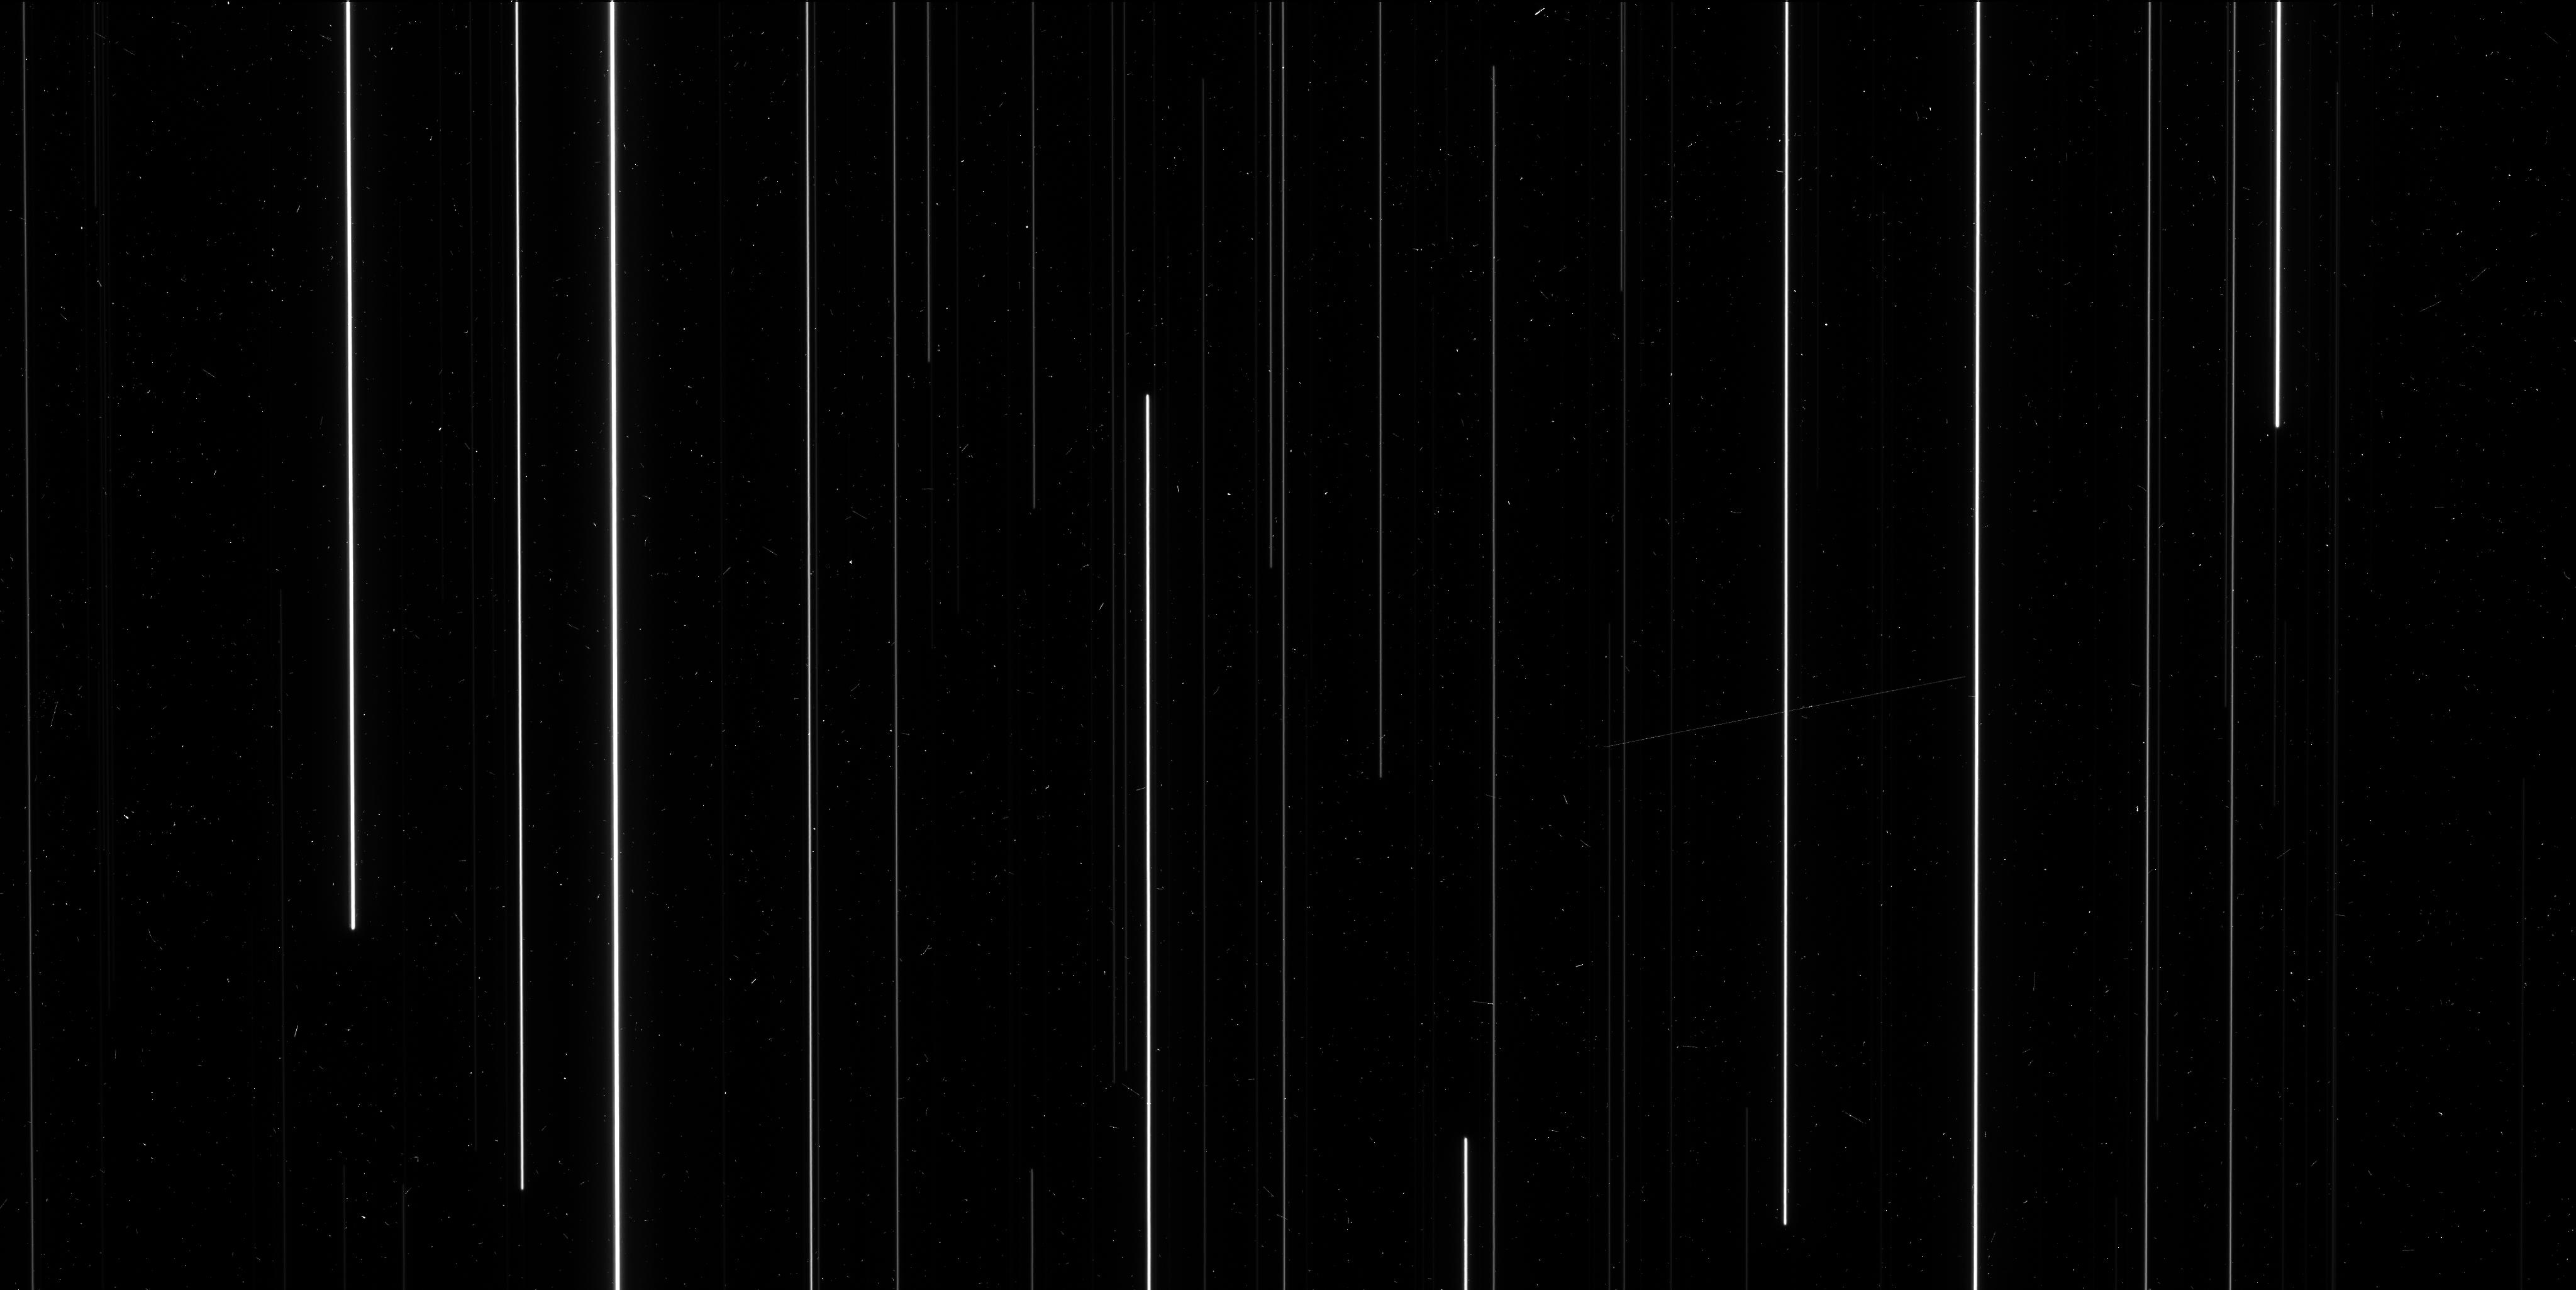
Target: M-35
Instrument: WFC3/UVIS
Filter: F606W
Exposure: 6 min
Observation ID: icgz03lds

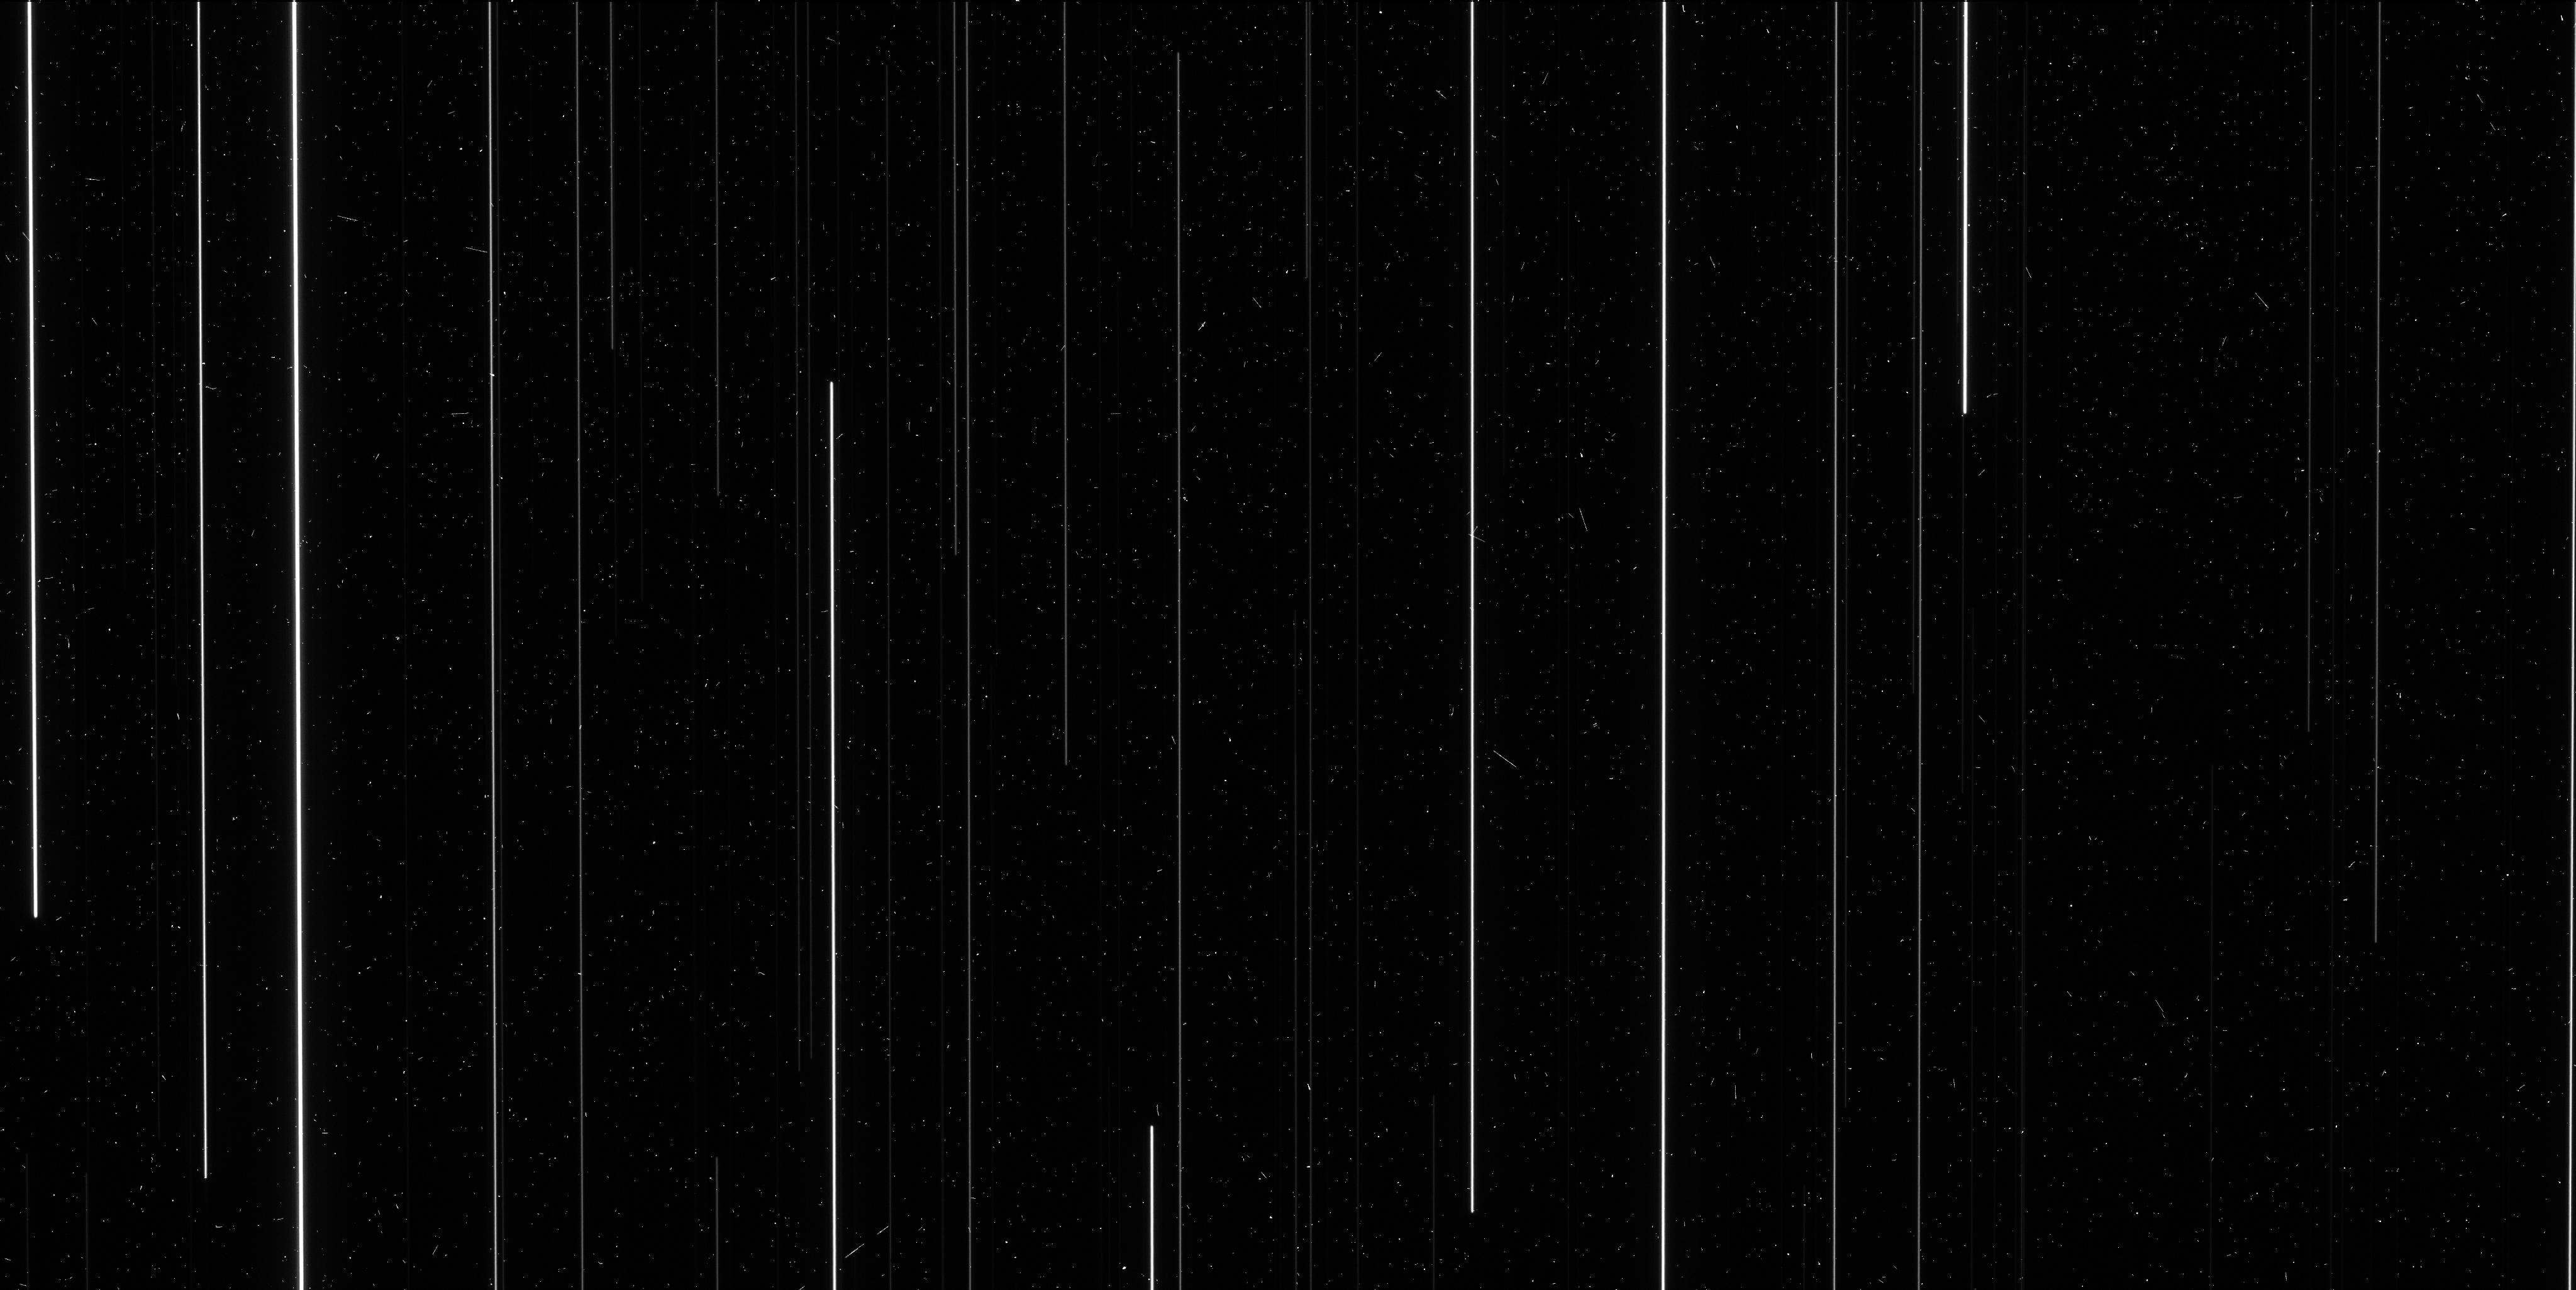
Target: M-35
Instrument: WFC3/UVIS
Filter: F621M
Exposure: 6 min
Observation ID: icgza2j9q

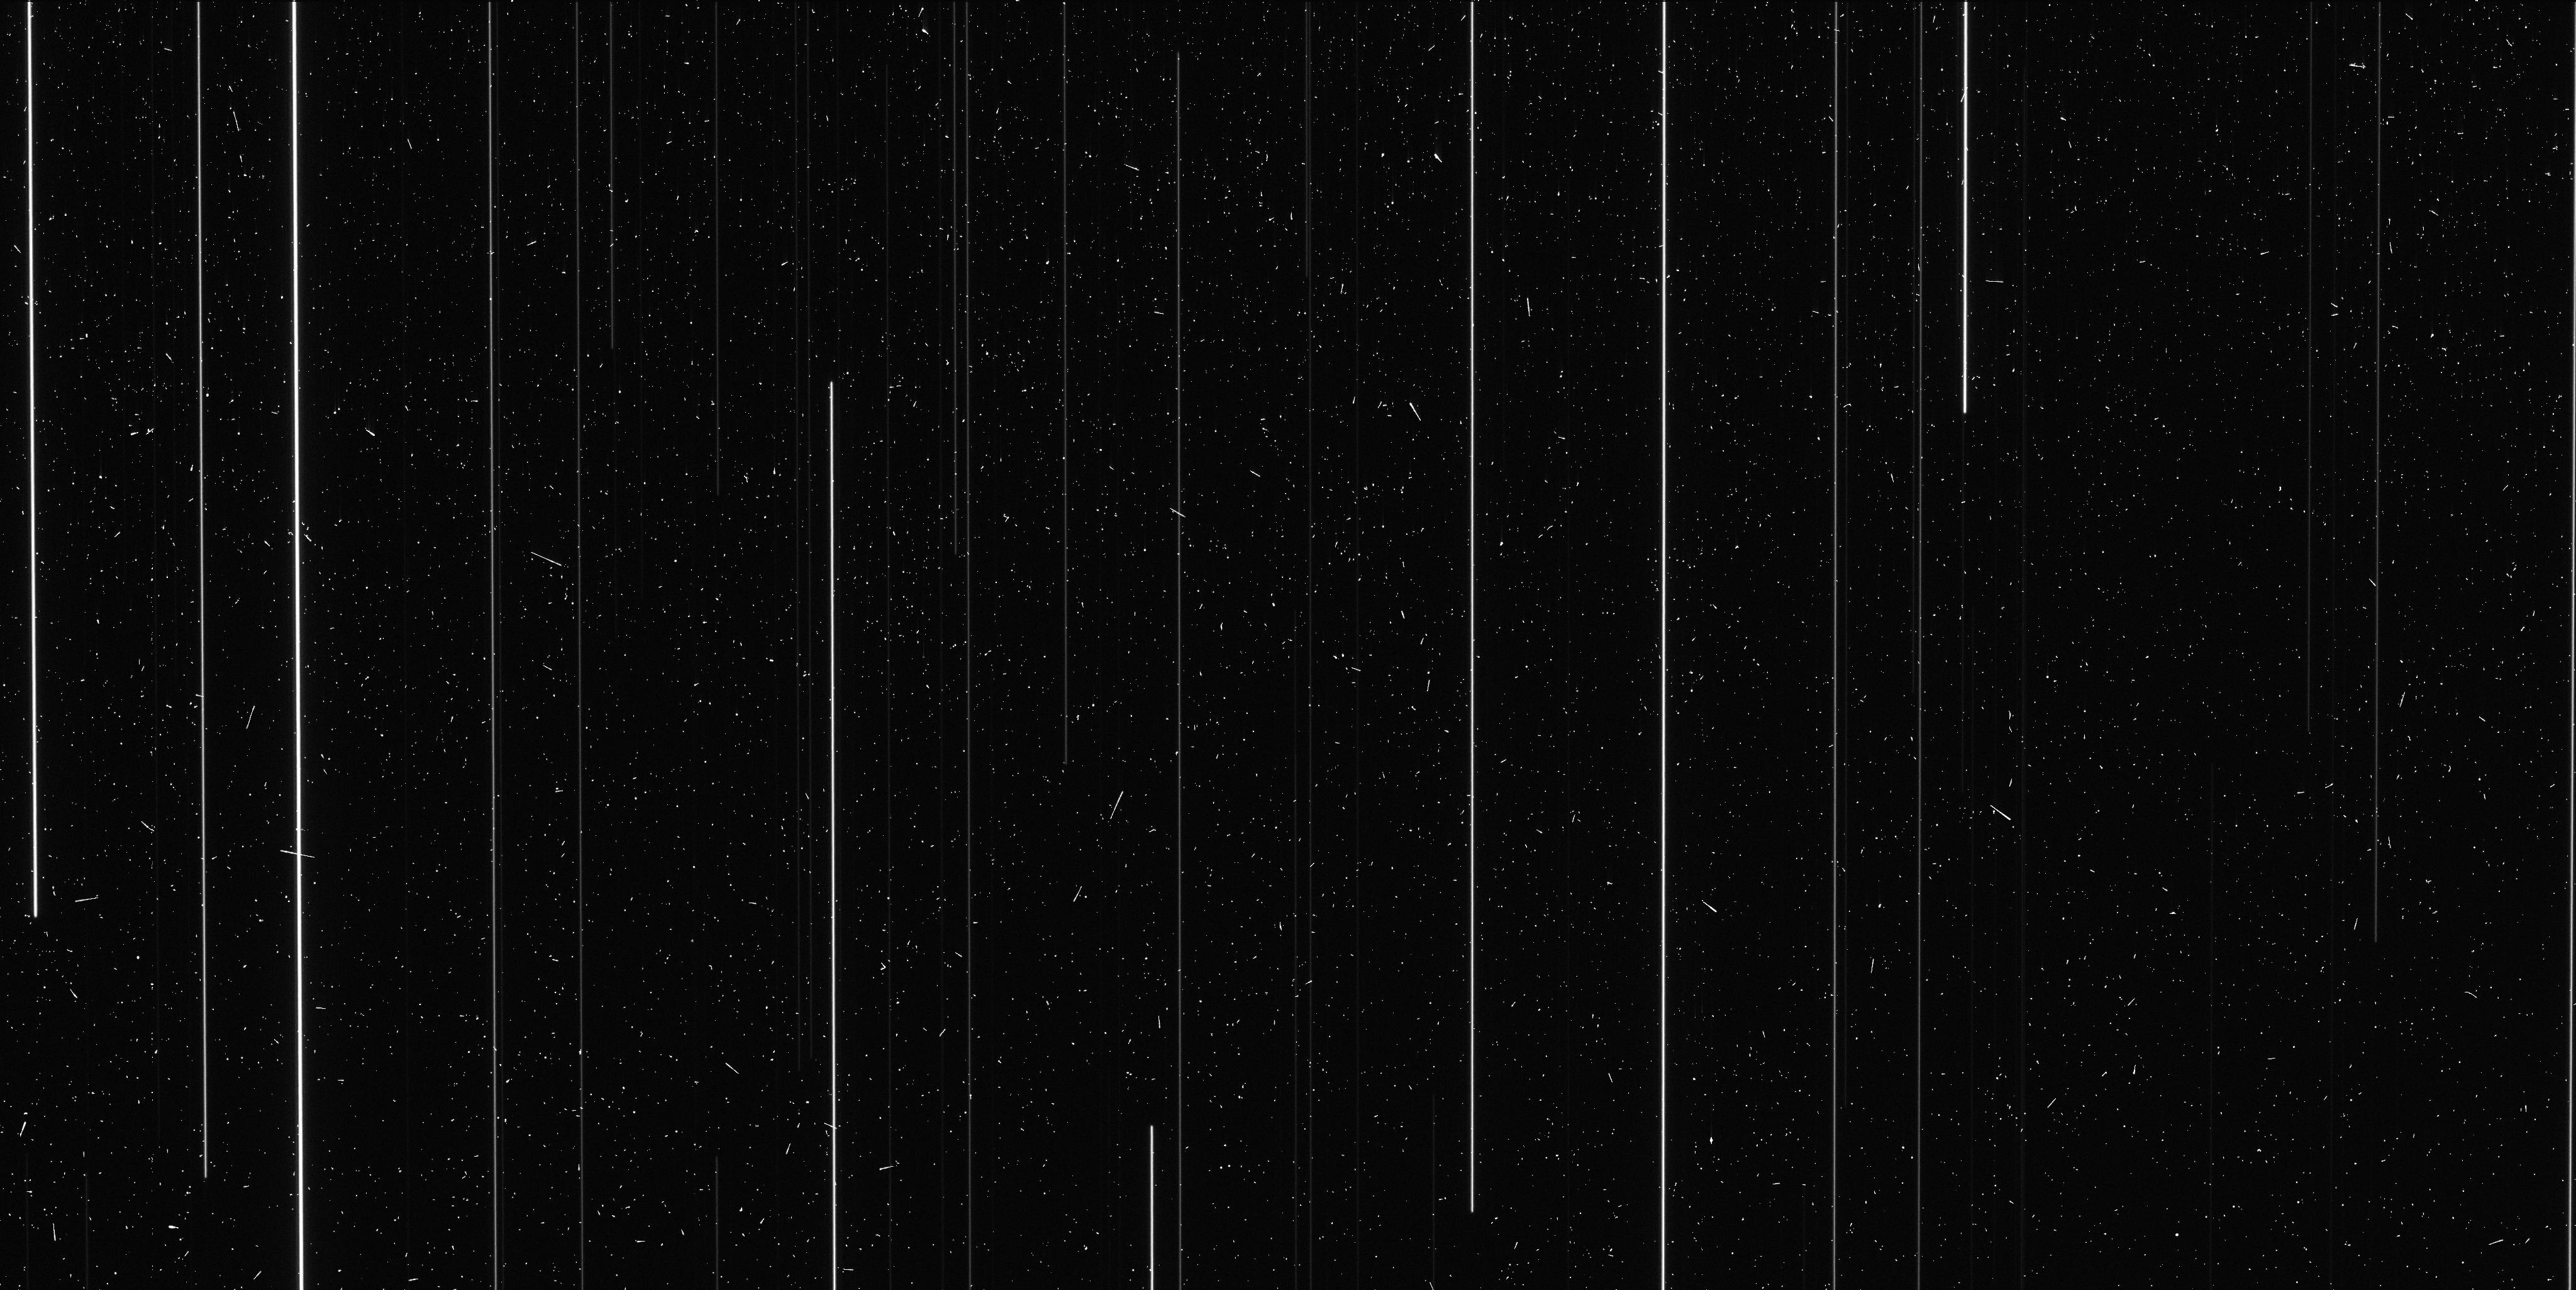
Target: M-35
Instrument: WFC3/UVIS
Filter: F673N
Exposure: 6 min
Observation ID: icgza2jdq

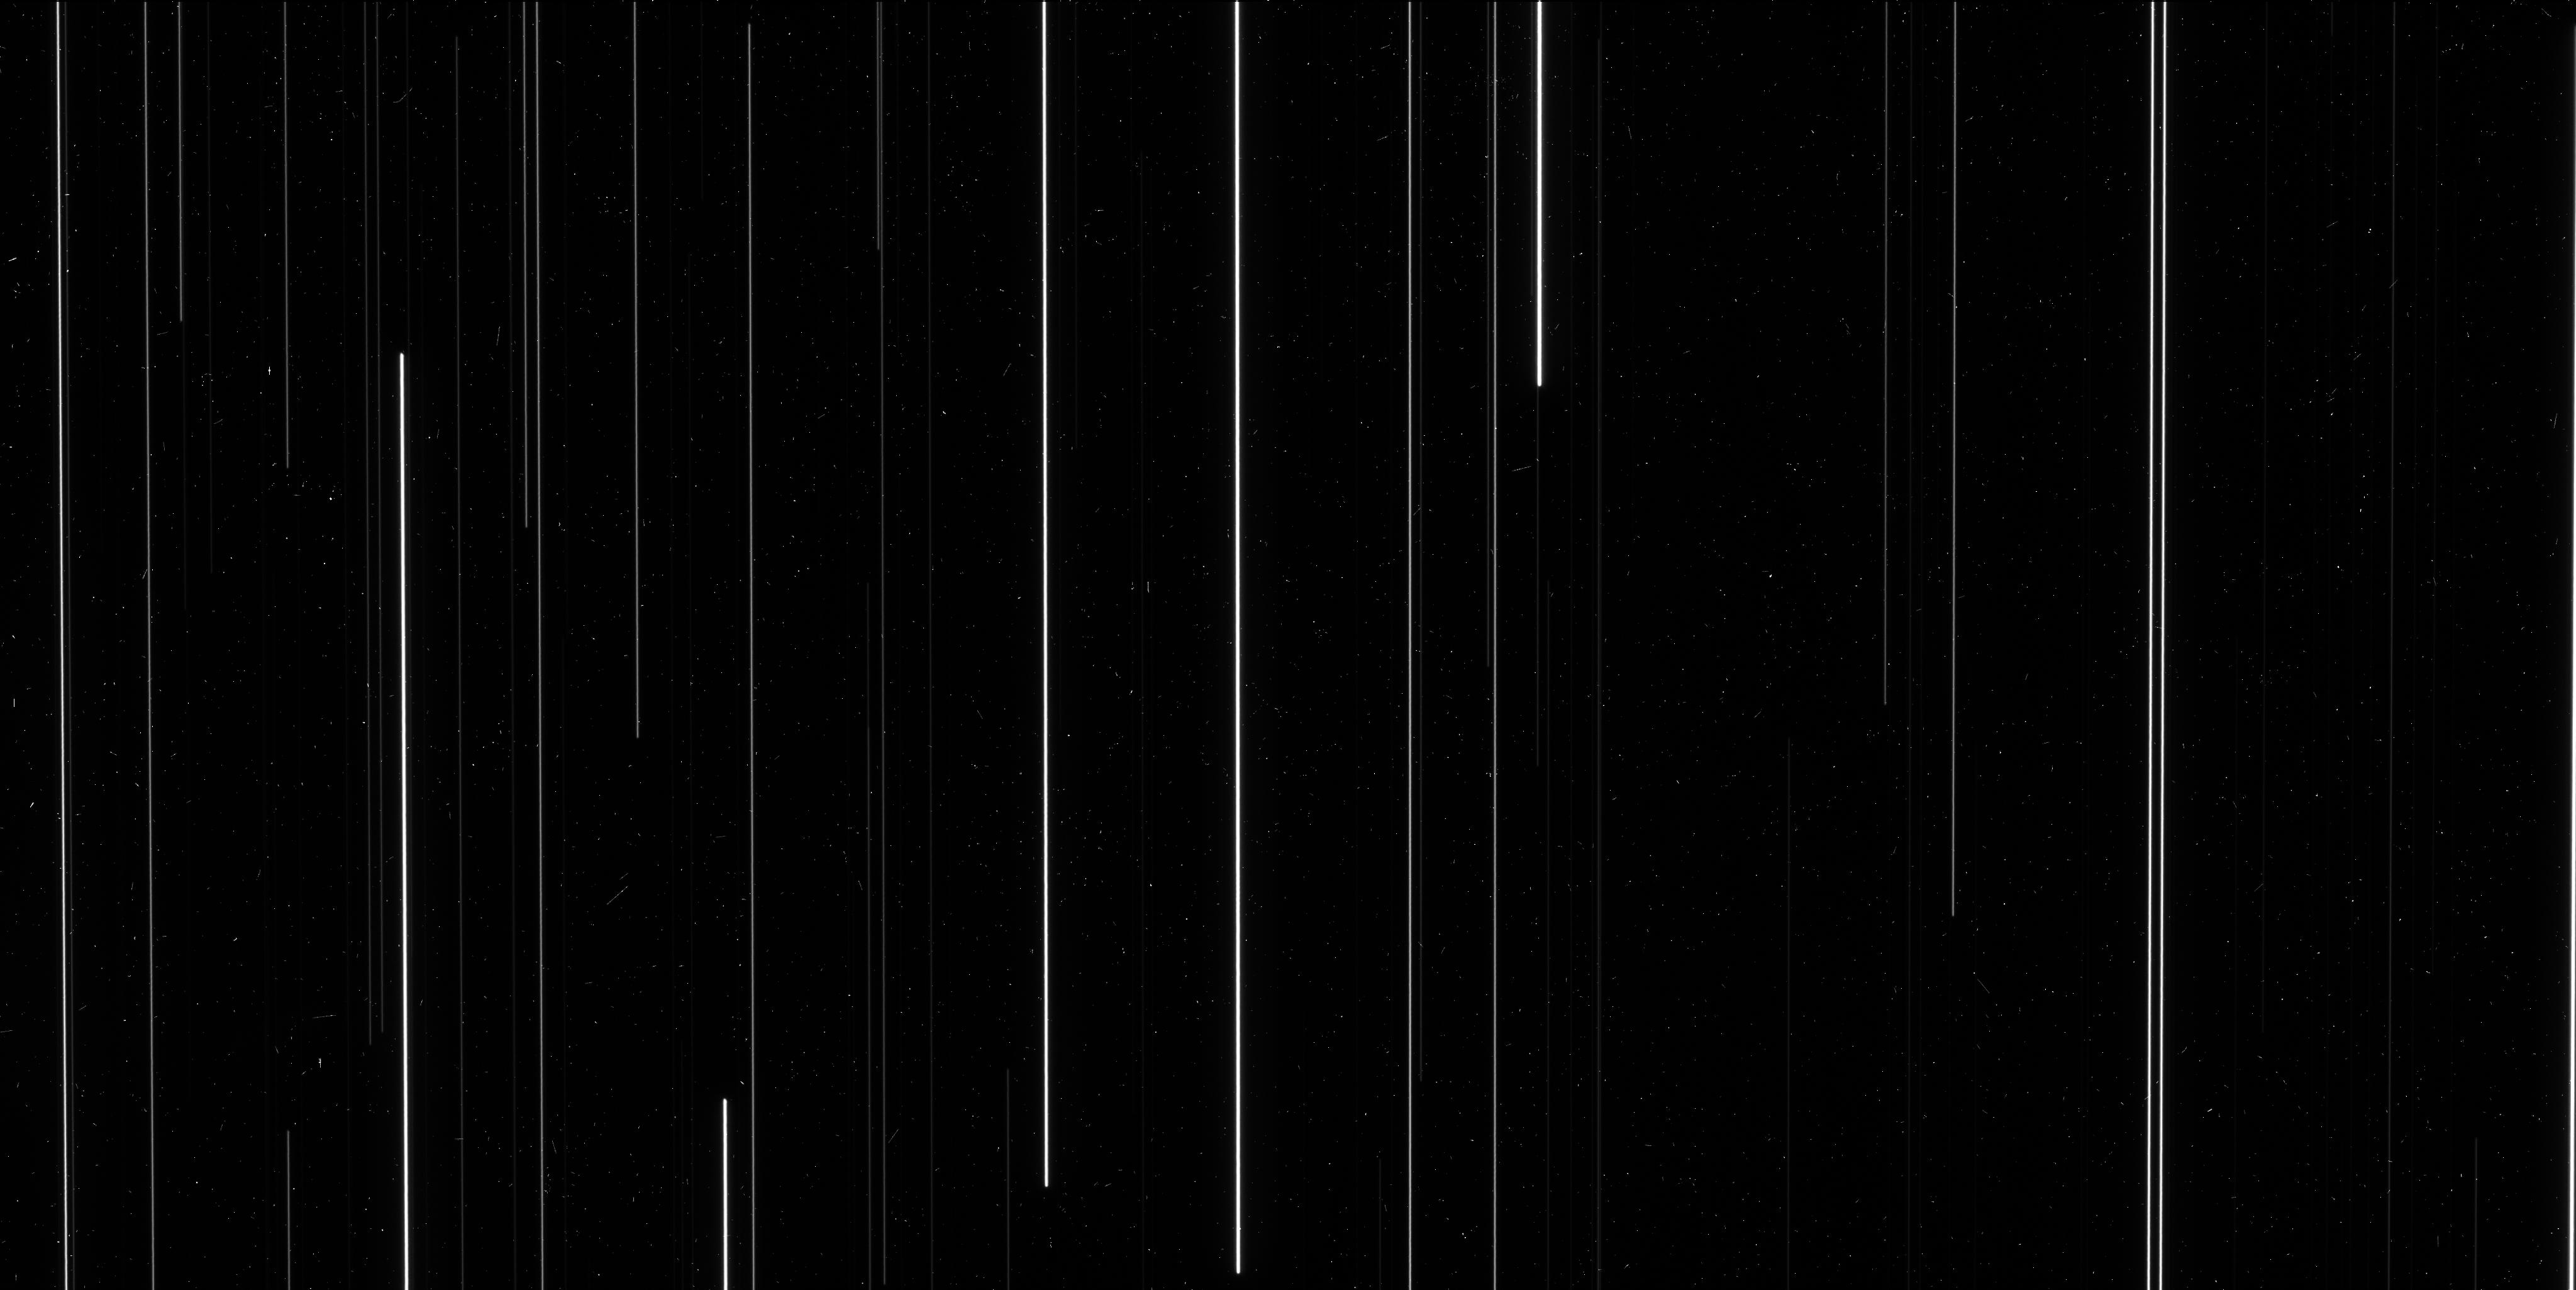
Target: M-35
Instrument: WFC3/UVIS
Filter: F606W
Exposure: 6 min
Observation ID: icgz04e0q

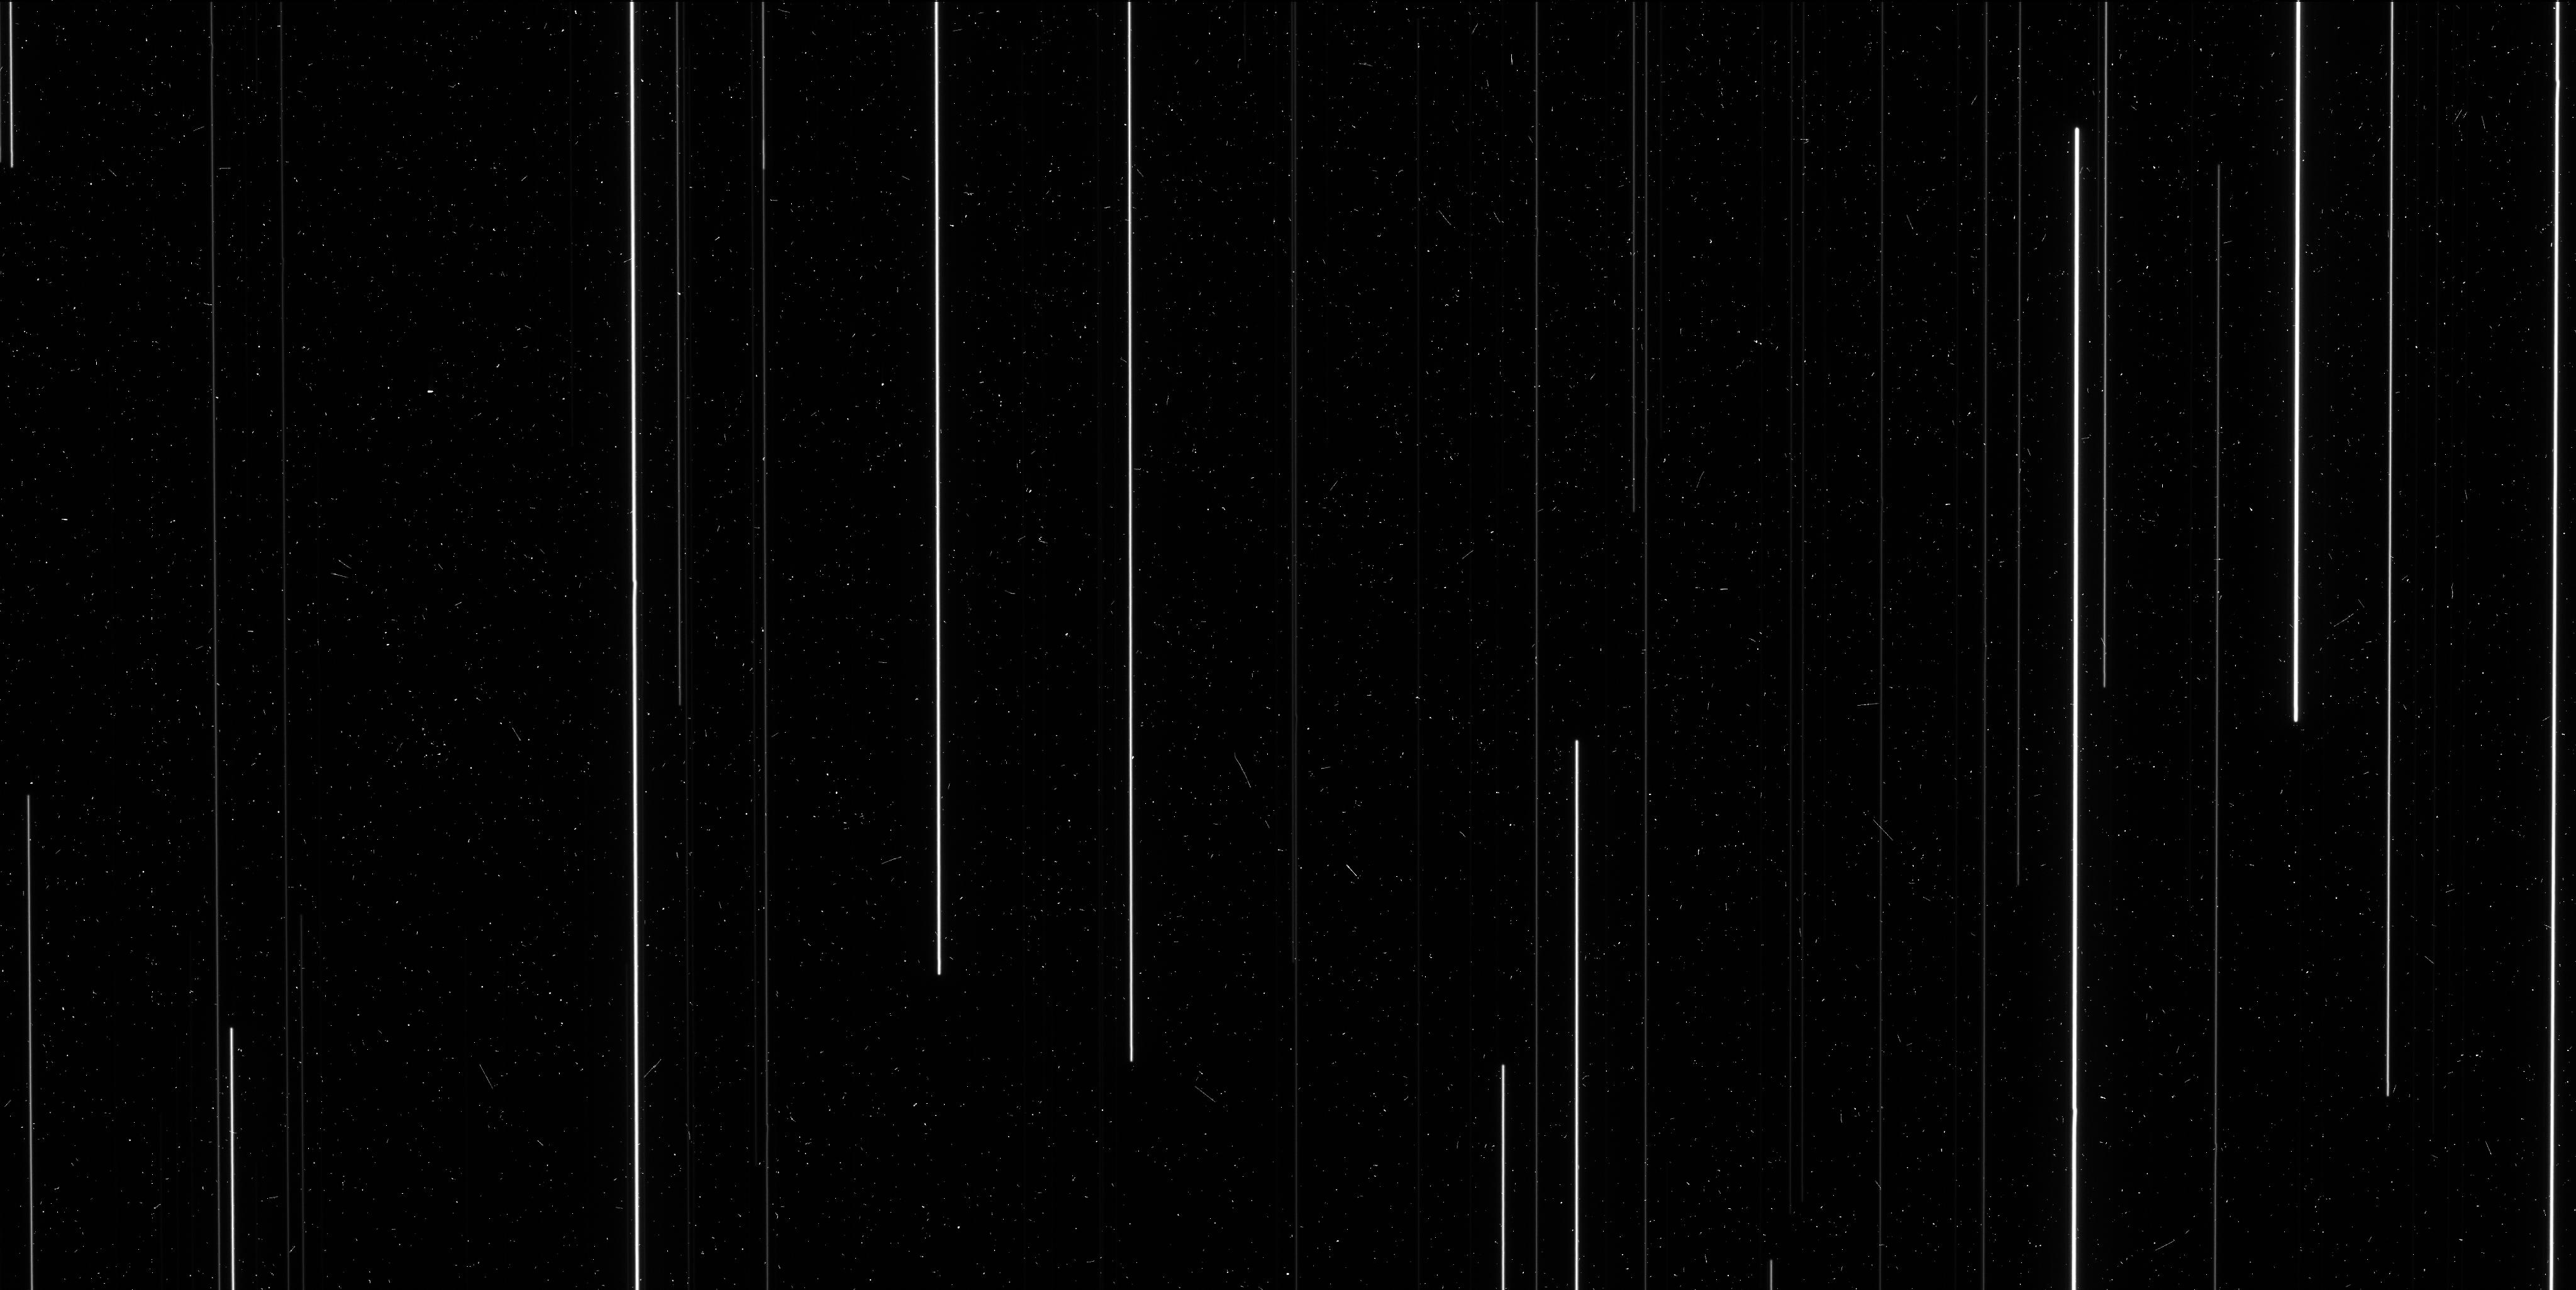
Target: M-35
Instrument: WFC3/UVIS
Filter: F621M
Exposure: 6 min
Observation ID: icgza1udq

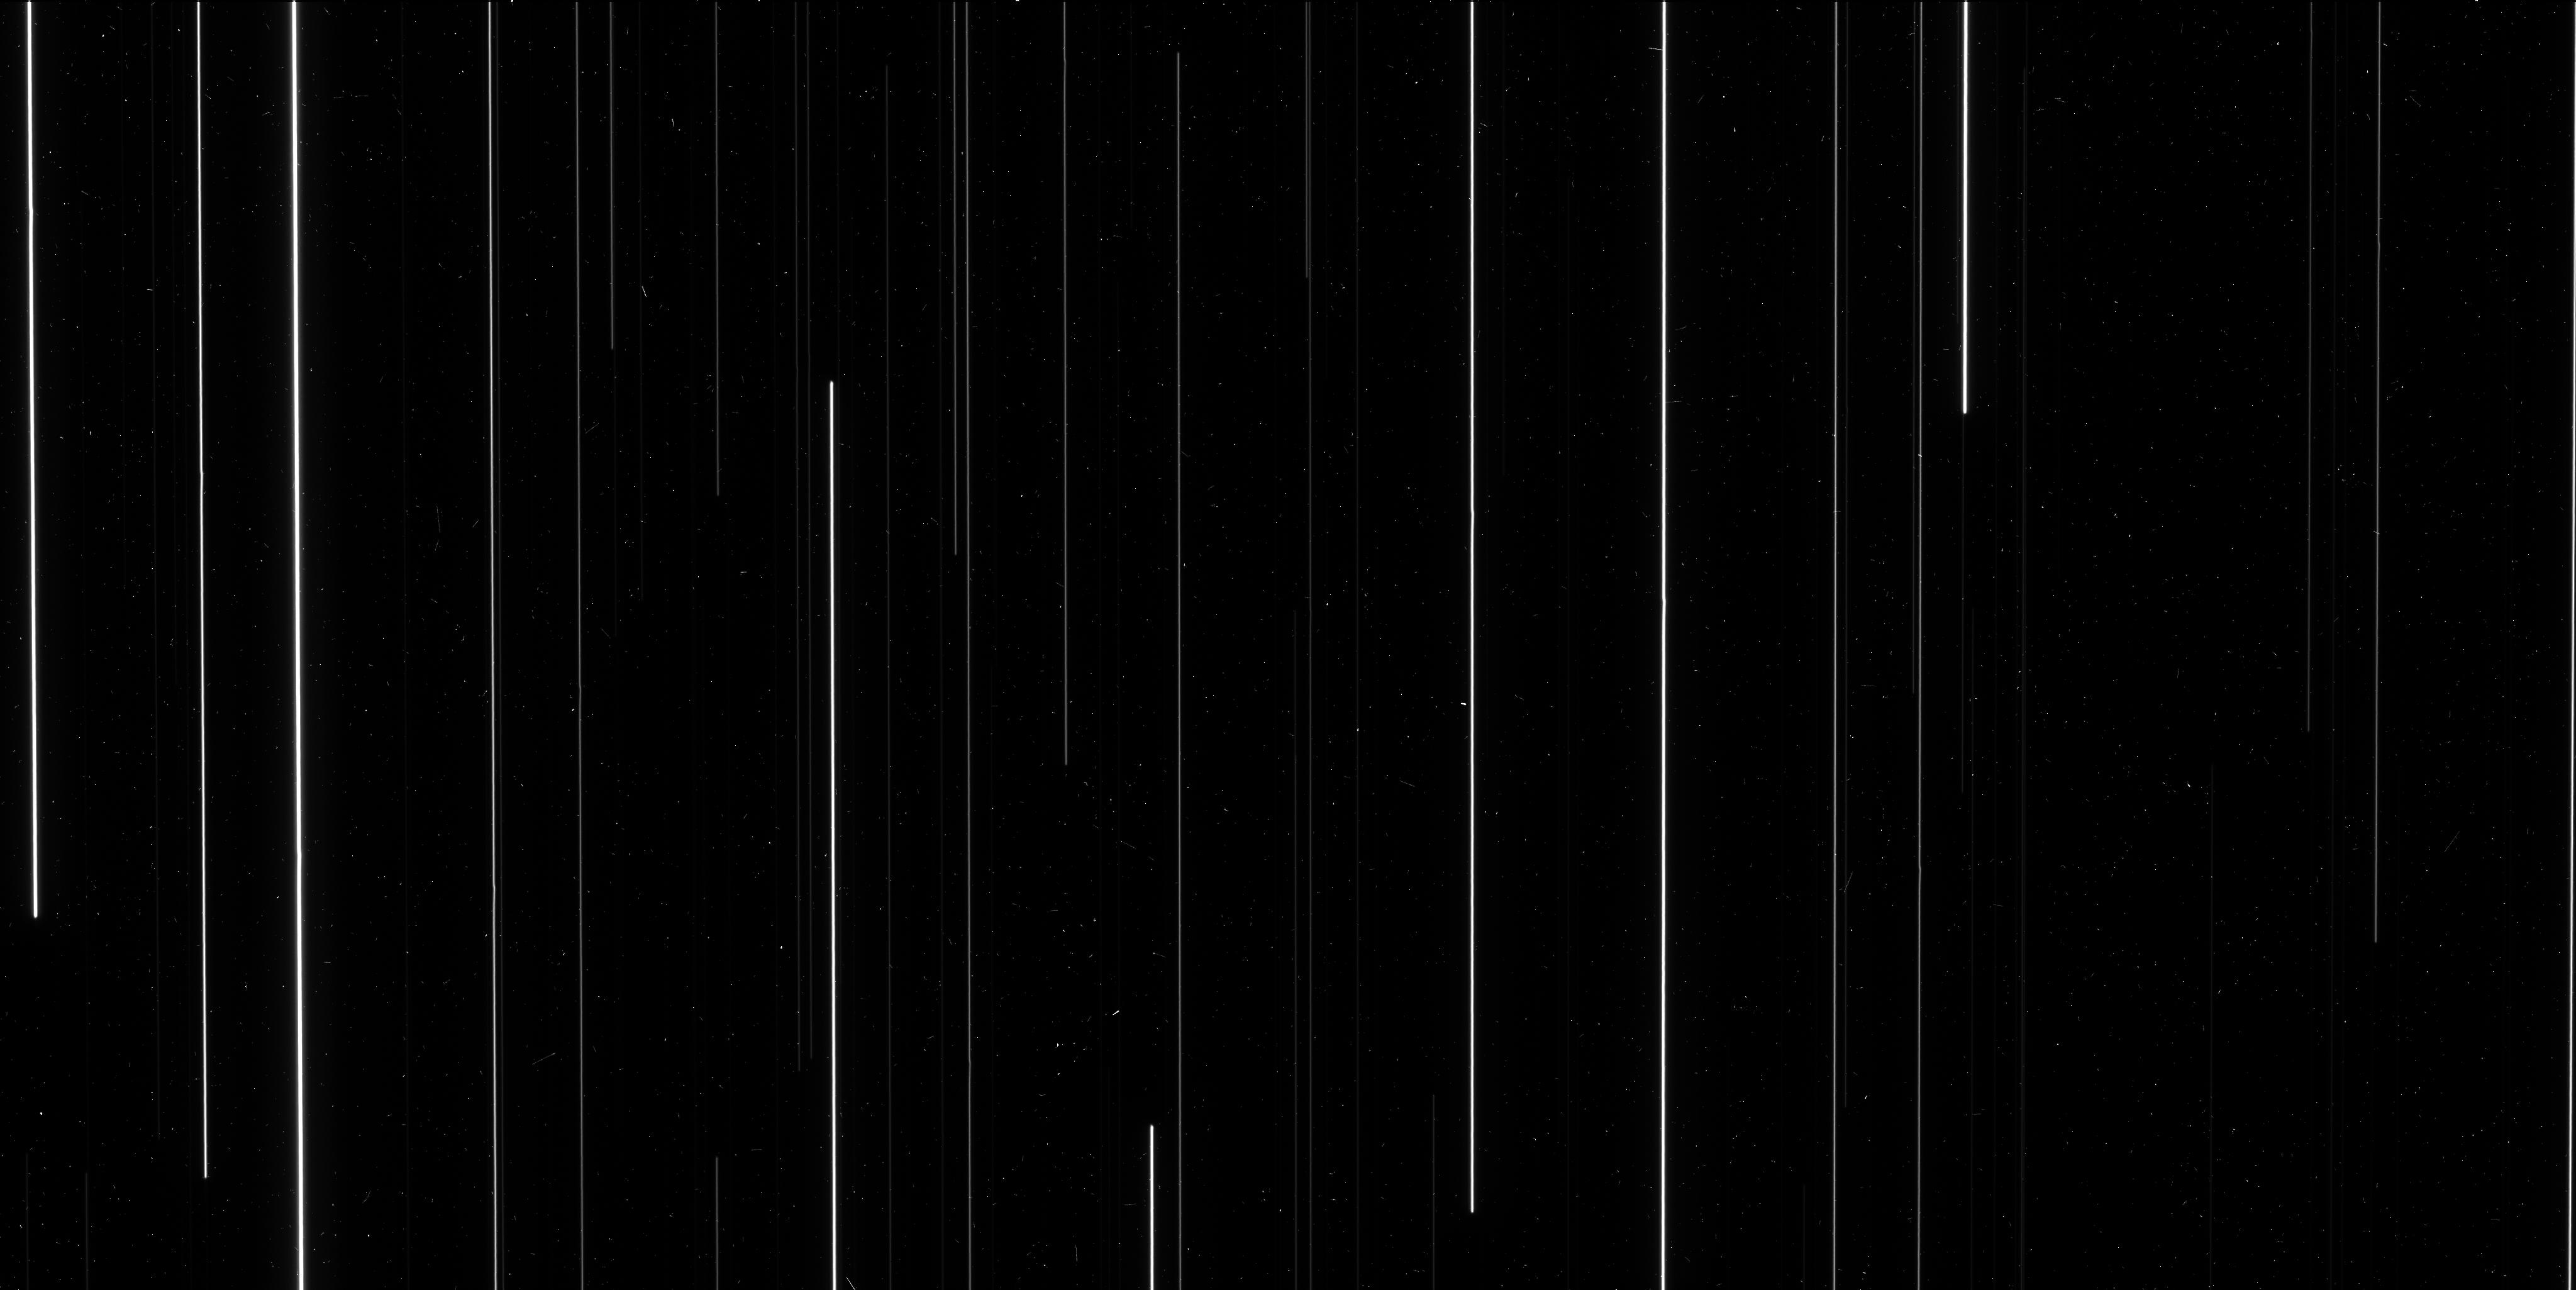
Target: M-35
Instrument: WFC3/UVIS
Filter: F606W
Exposure: 6 min
Observation ID: icgz02j0q

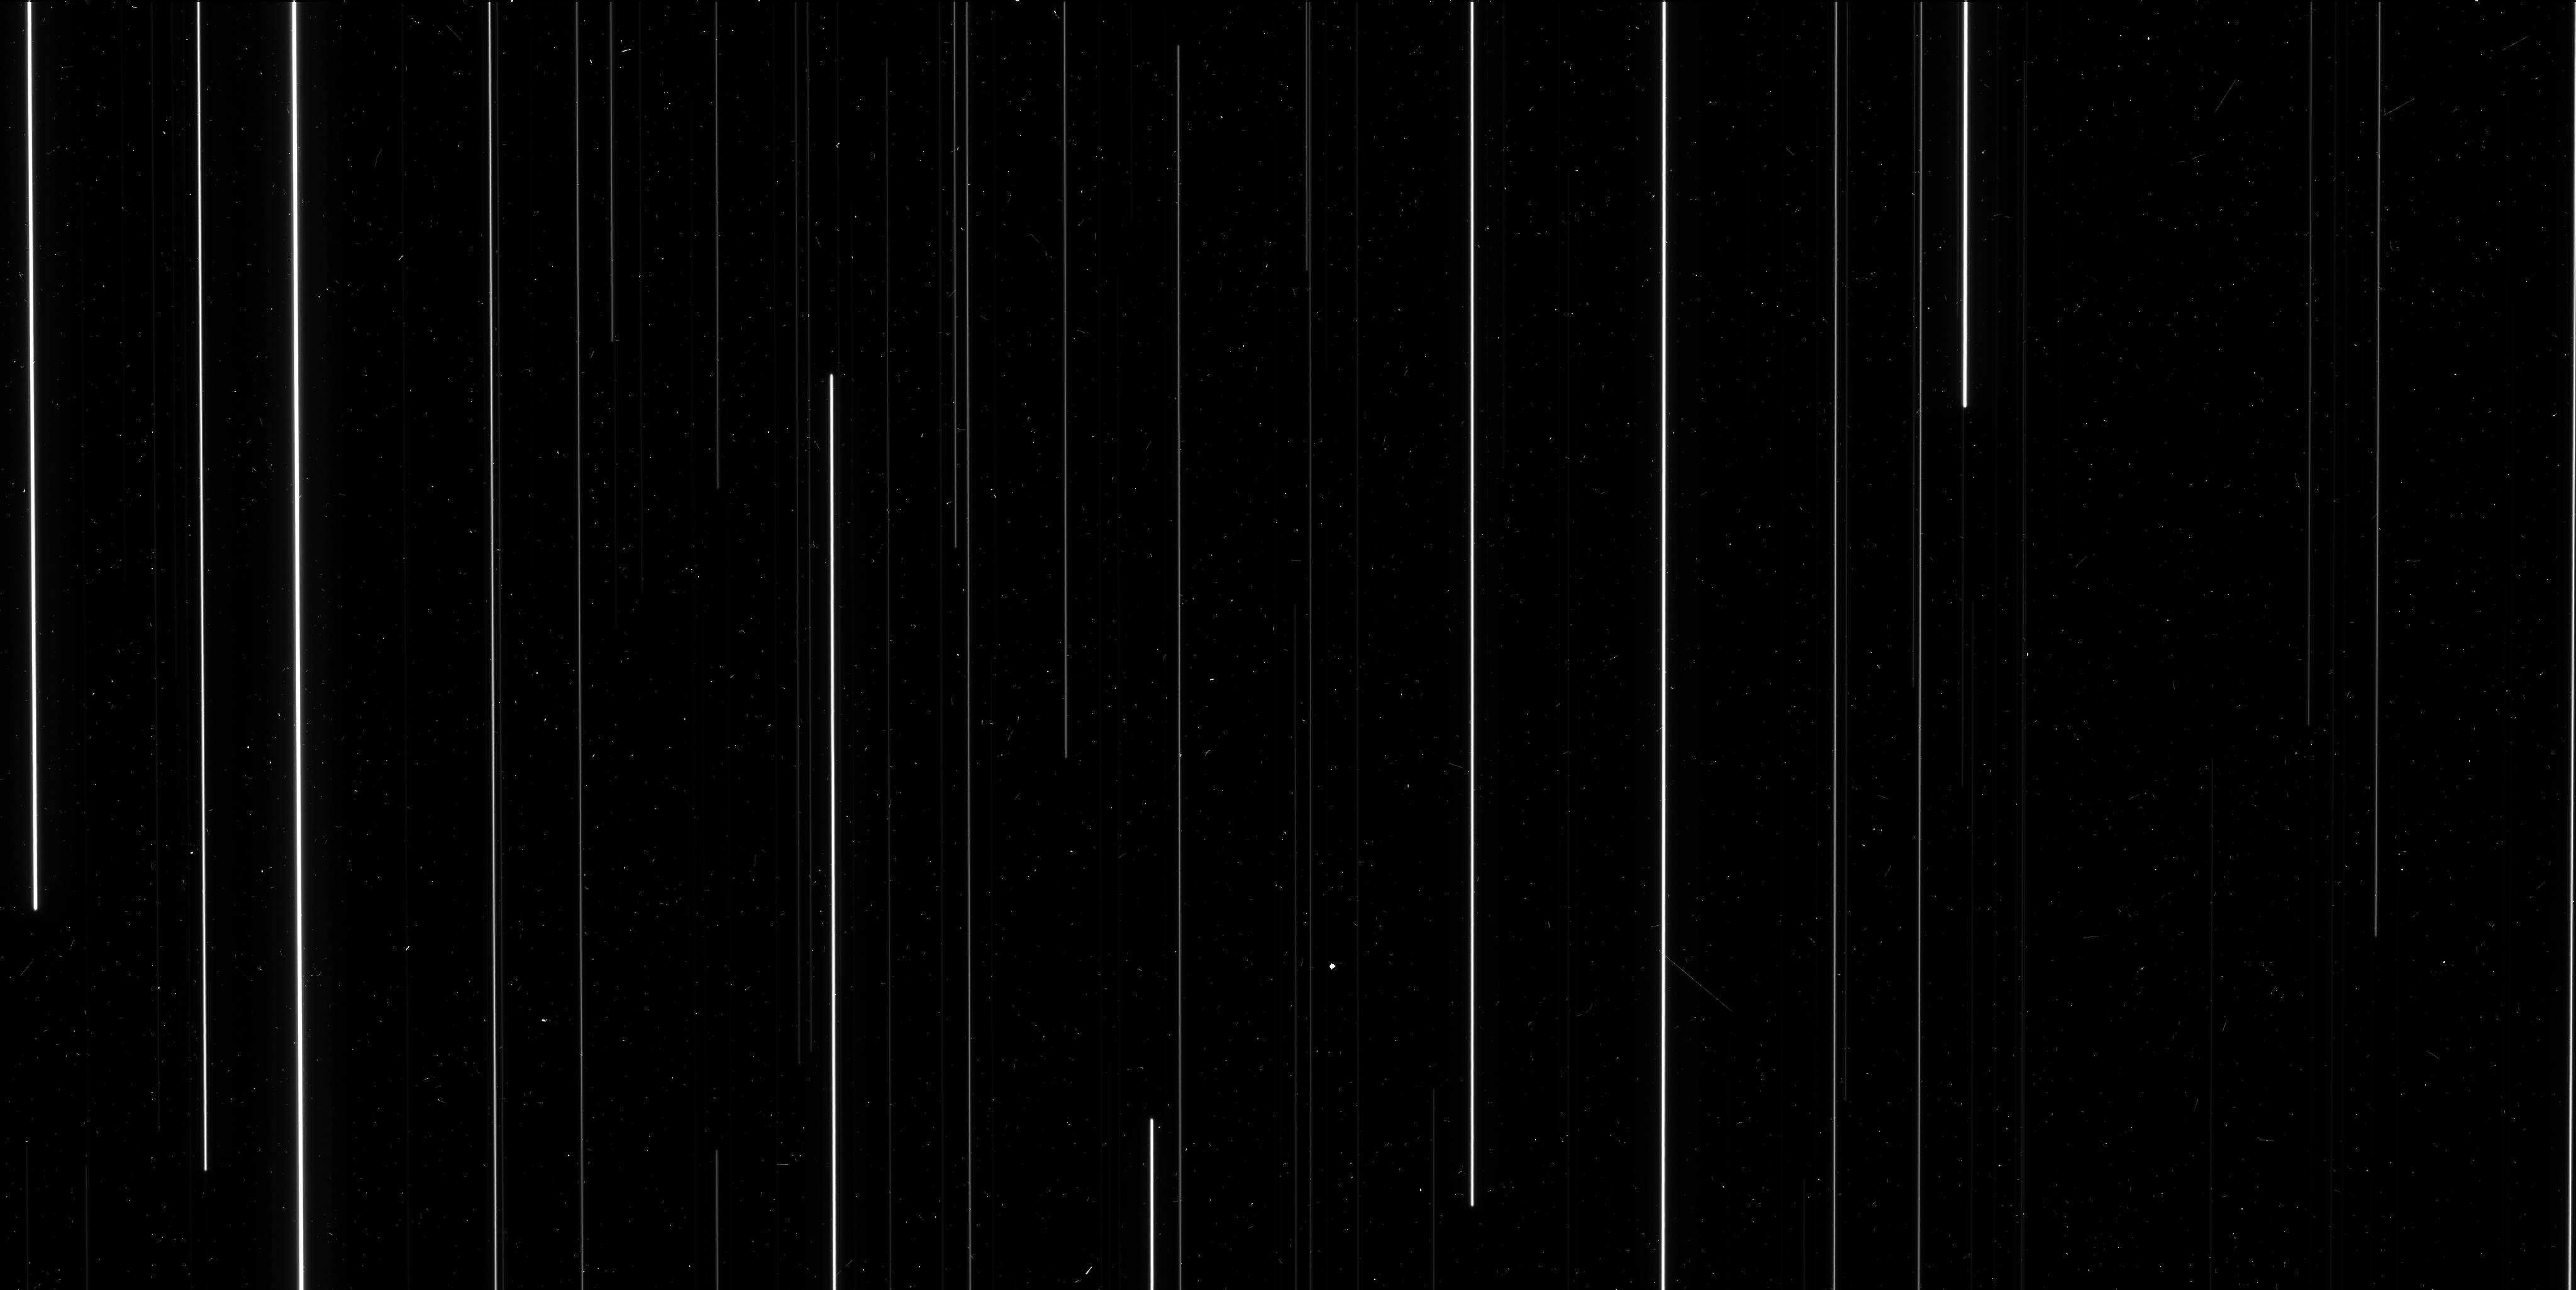
Target: M-35
Instrument: WFC3/UVIS
Filter: F606W
Exposure: 6 min
Observation ID: icgza2jfq

High precision astrometry (PI: Riess, Adam)

This program is a light version of the Cycle 20 program 13101 to look for a time-dependence in the ability to align sources to <1 millipixel. This program uses the enhanced astrometric precision enabled by spatial scanning to reach <<40 mas astrometry (<1 millipixel) with WFC3/UVIS. In Cycle 20, we 1) identified finer corrections to the geometric distortion 2) calibrated the effect of breathing on the precision of source registration, and 3) characterized the boundaries and orientations of the lithographic cells. We now plan to measure any time-dependence in the results collected so far.